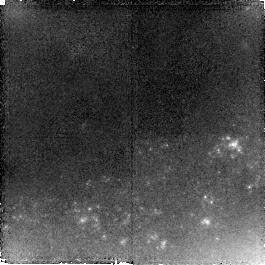
Target: SN-2005HK. Instrument: NICMOS/NIC2. Filter: F110W. Exposure: 1.4 h. Observation ID: na1p03010

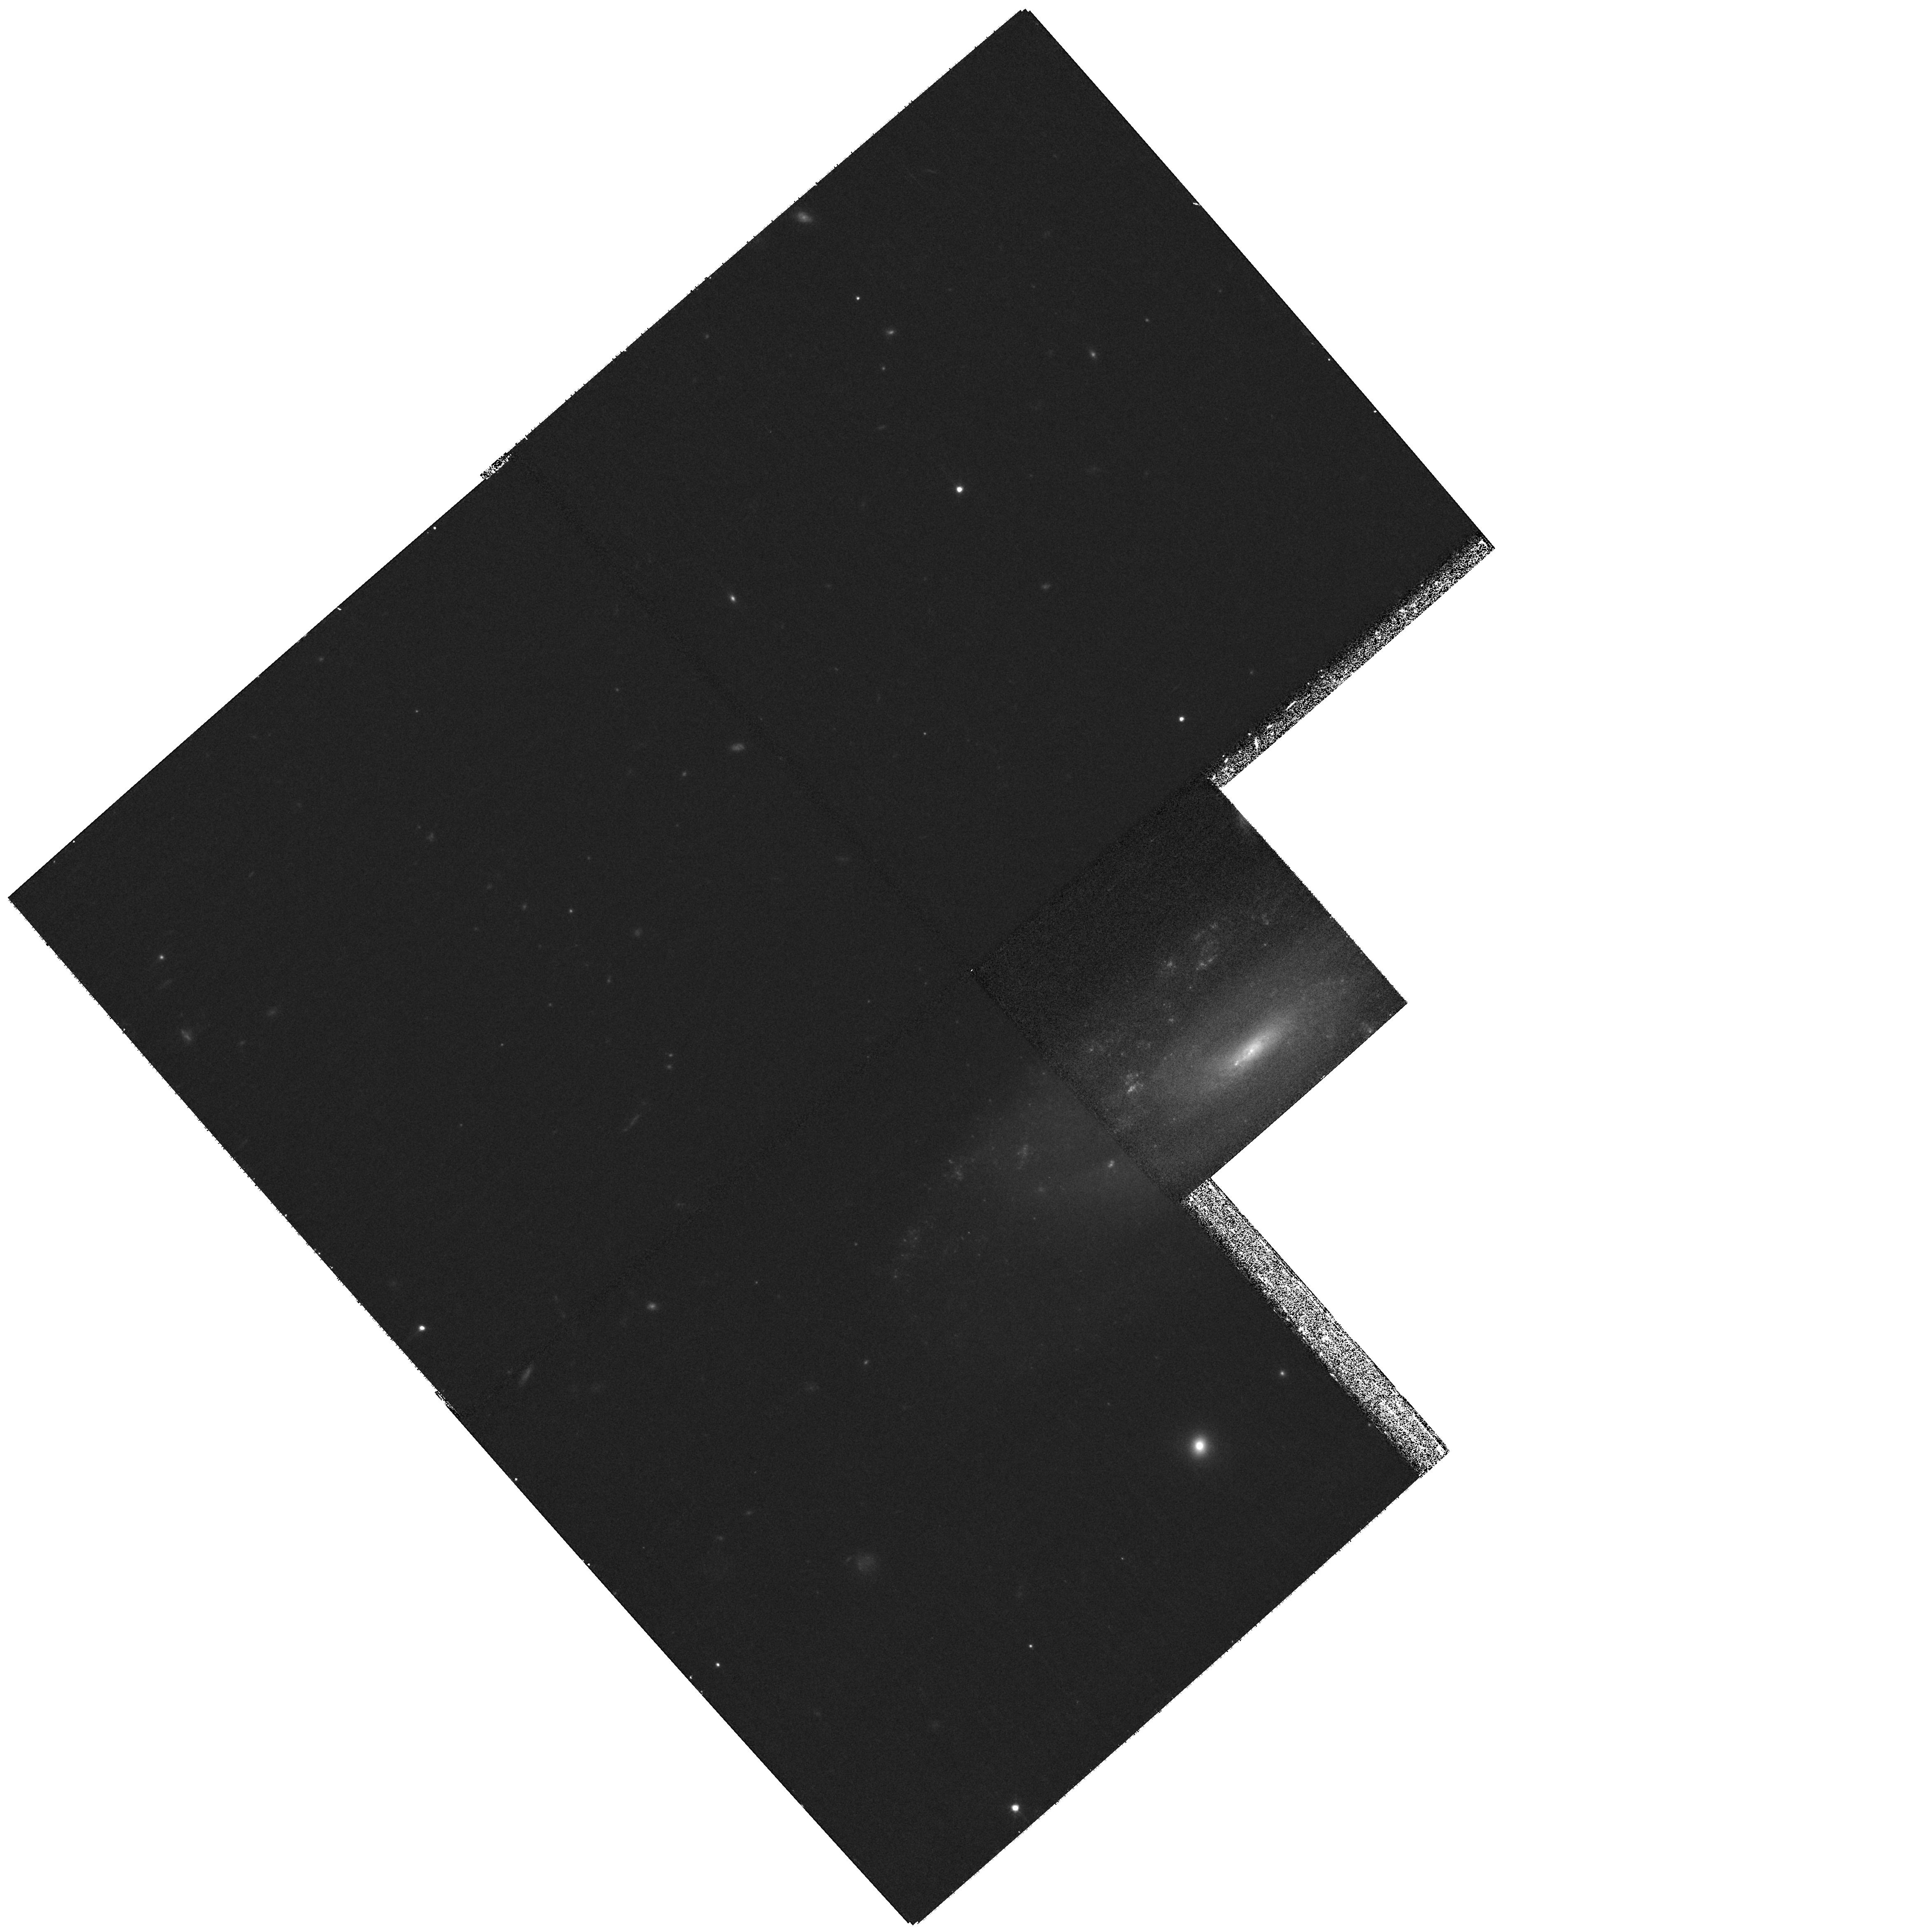
Target: SN-2005HK. Instrument: WFPC2/PC. Filter: F814W. Exposure: 27 min. Observation ID: hst_11133_01_wfpc2_pc_f814w_ua1p01

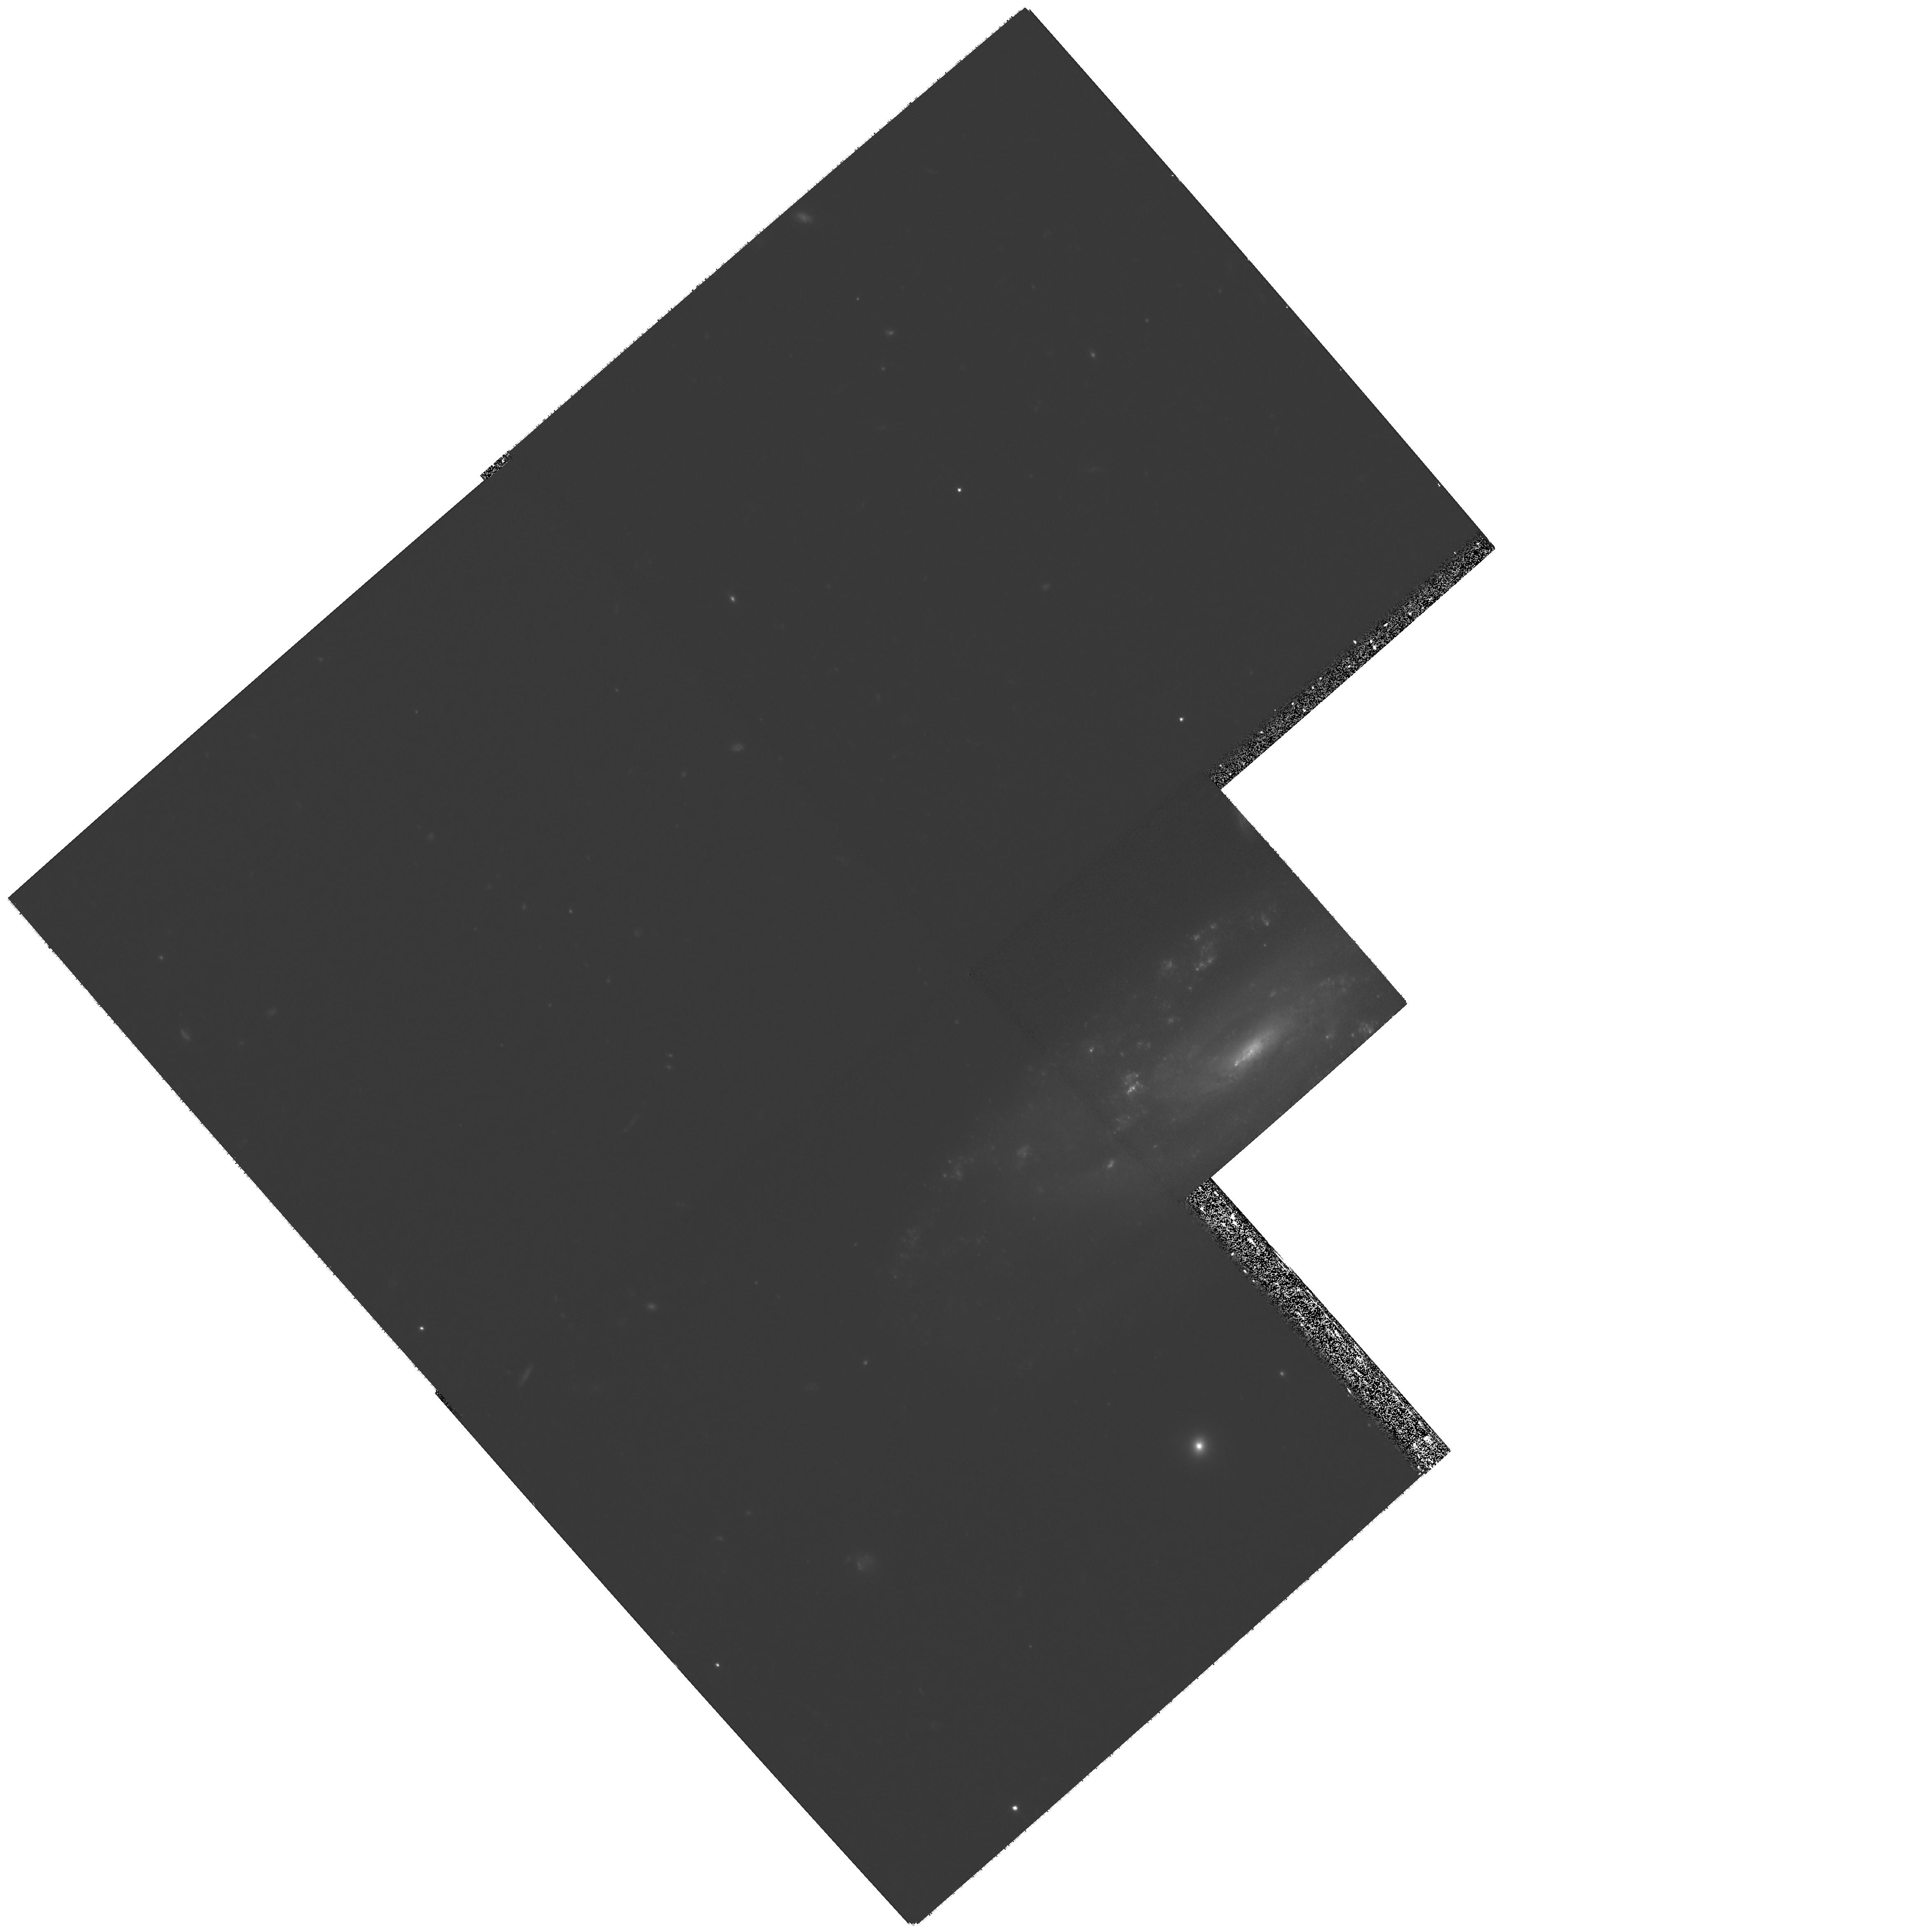
Target: SN-2005HK. Instrument: WFPC2/PC. Filter: F606W. Exposure: 1.3 h. Observation ID: hst_11133_02_wfpc2_pc_f606w_ua1p02

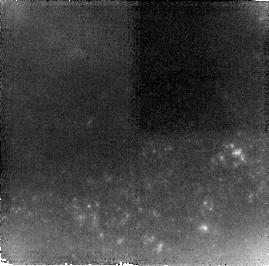
Target: SN-2005HK. Instrument: NICMOS/NIC2. Filter: F160W. Exposure: 2.1 h. Observation ID: na1p04010

Late-Time Photometry of SN 2005hk: A New Kind of Type Ia Supernova (PI: Jha, Saurabh W.)

Our lack of understanding of Type Ia supernova (SN Ia) explosions limits our confidence in their use for cosmology. While there is broad agreement that these objects represent the explosions of white dwarfs, the details of the explosion mechanism are not well-understood. Recent observations have detected a previously unacknowledged variant class of SNe Ia whose photometric and spectroscopic peculiarities make them quite distinct from normal SNe Ia. These objects represent a challenge for thermonuclear supernova models, as a complete theory of exploding white dwarfs must allow for their existence. A particularly well-studied example of this class of objects is the recent SN 2005hk, whose properties in some respects resemble those of models which invoke a subsonic burning front, called a deflagration. We propose to test SN Ia models by obtaining late-time photometry for this extreme SN Ia using WFPC2 and NICMOS on HST. We will accurately measure the late-time photometric decline rate and spectral energy distribution (SED). These observations will allow us to test whether the ejecta contain the large amount of oxygen predicted by certain models, the efficiency of energy deposition by gamma rays and positrons, and possibly detect major evolution of the SED expected due to a change in the dominant cooling mechanism of the ejecta.